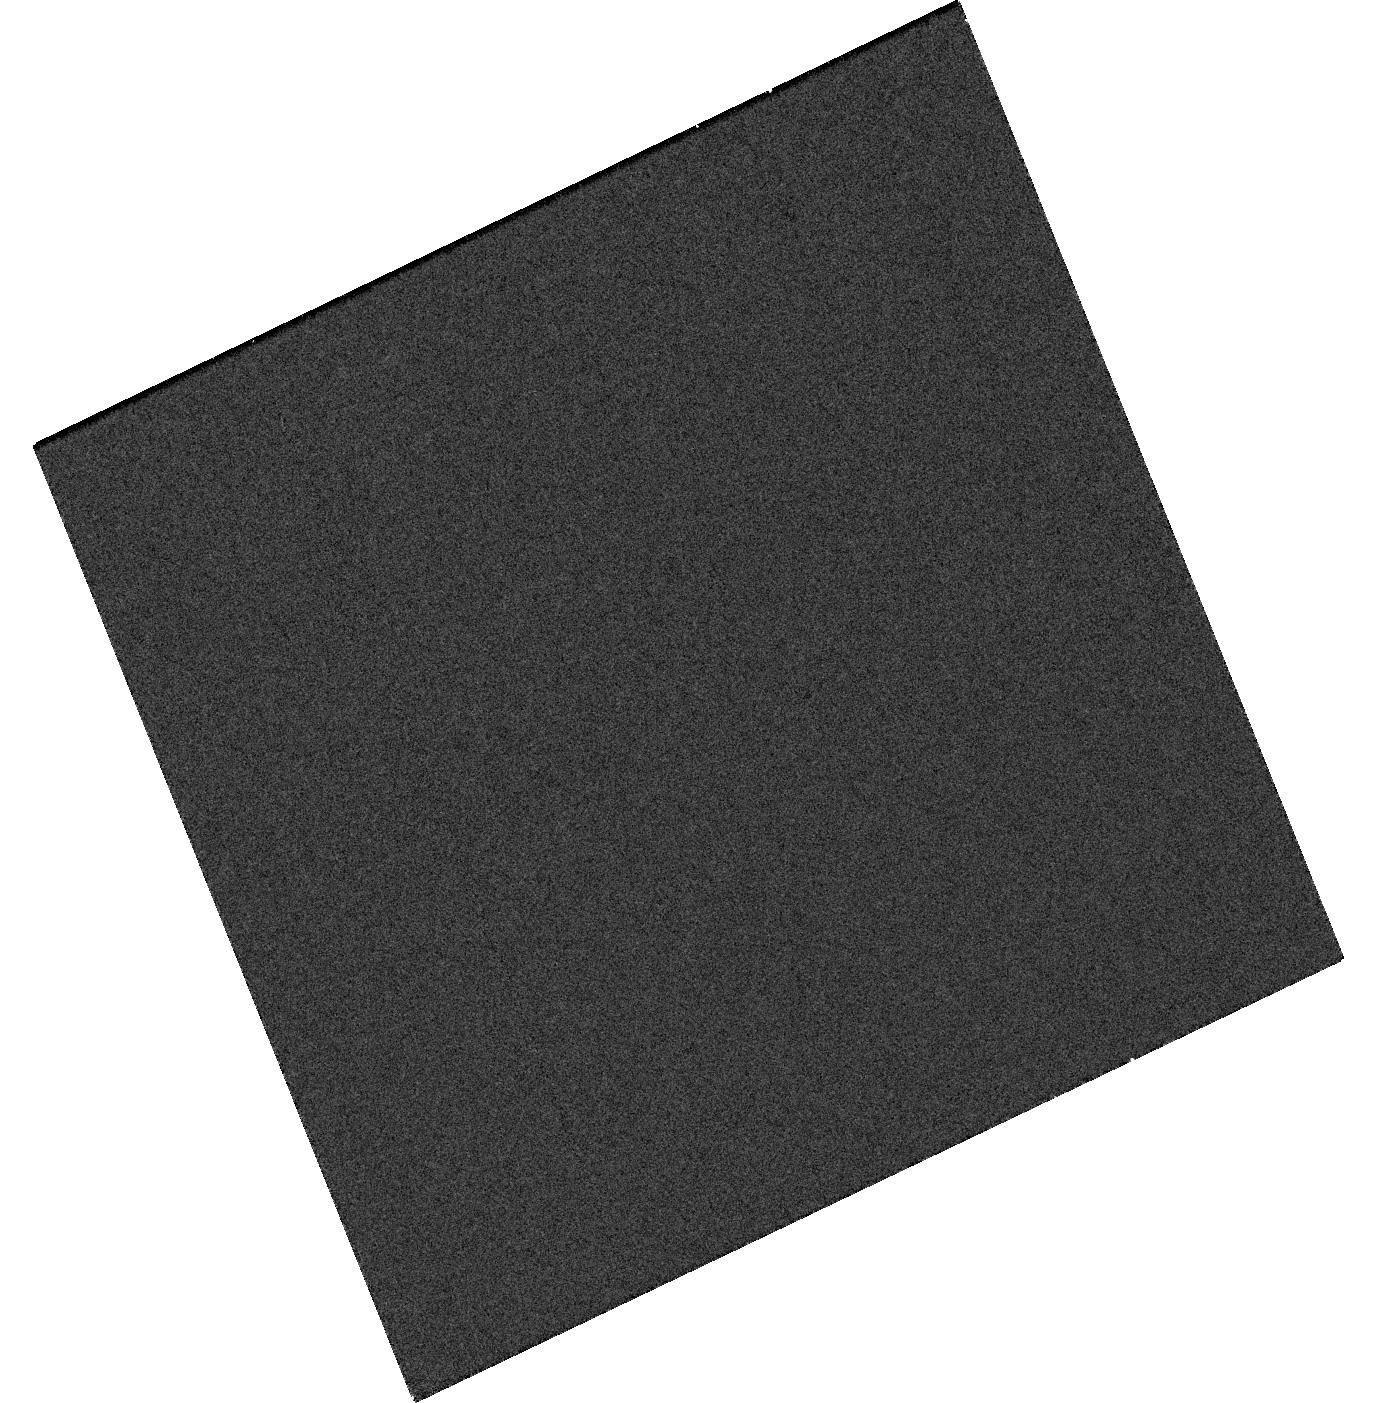
Target: SN2025ADJ
Instrument: WFC3/UVIS
Filter: F275W
Exposure: 11 min
Observation ID: hst_17796_08_wfc3_uvis_f275w_ifgq08

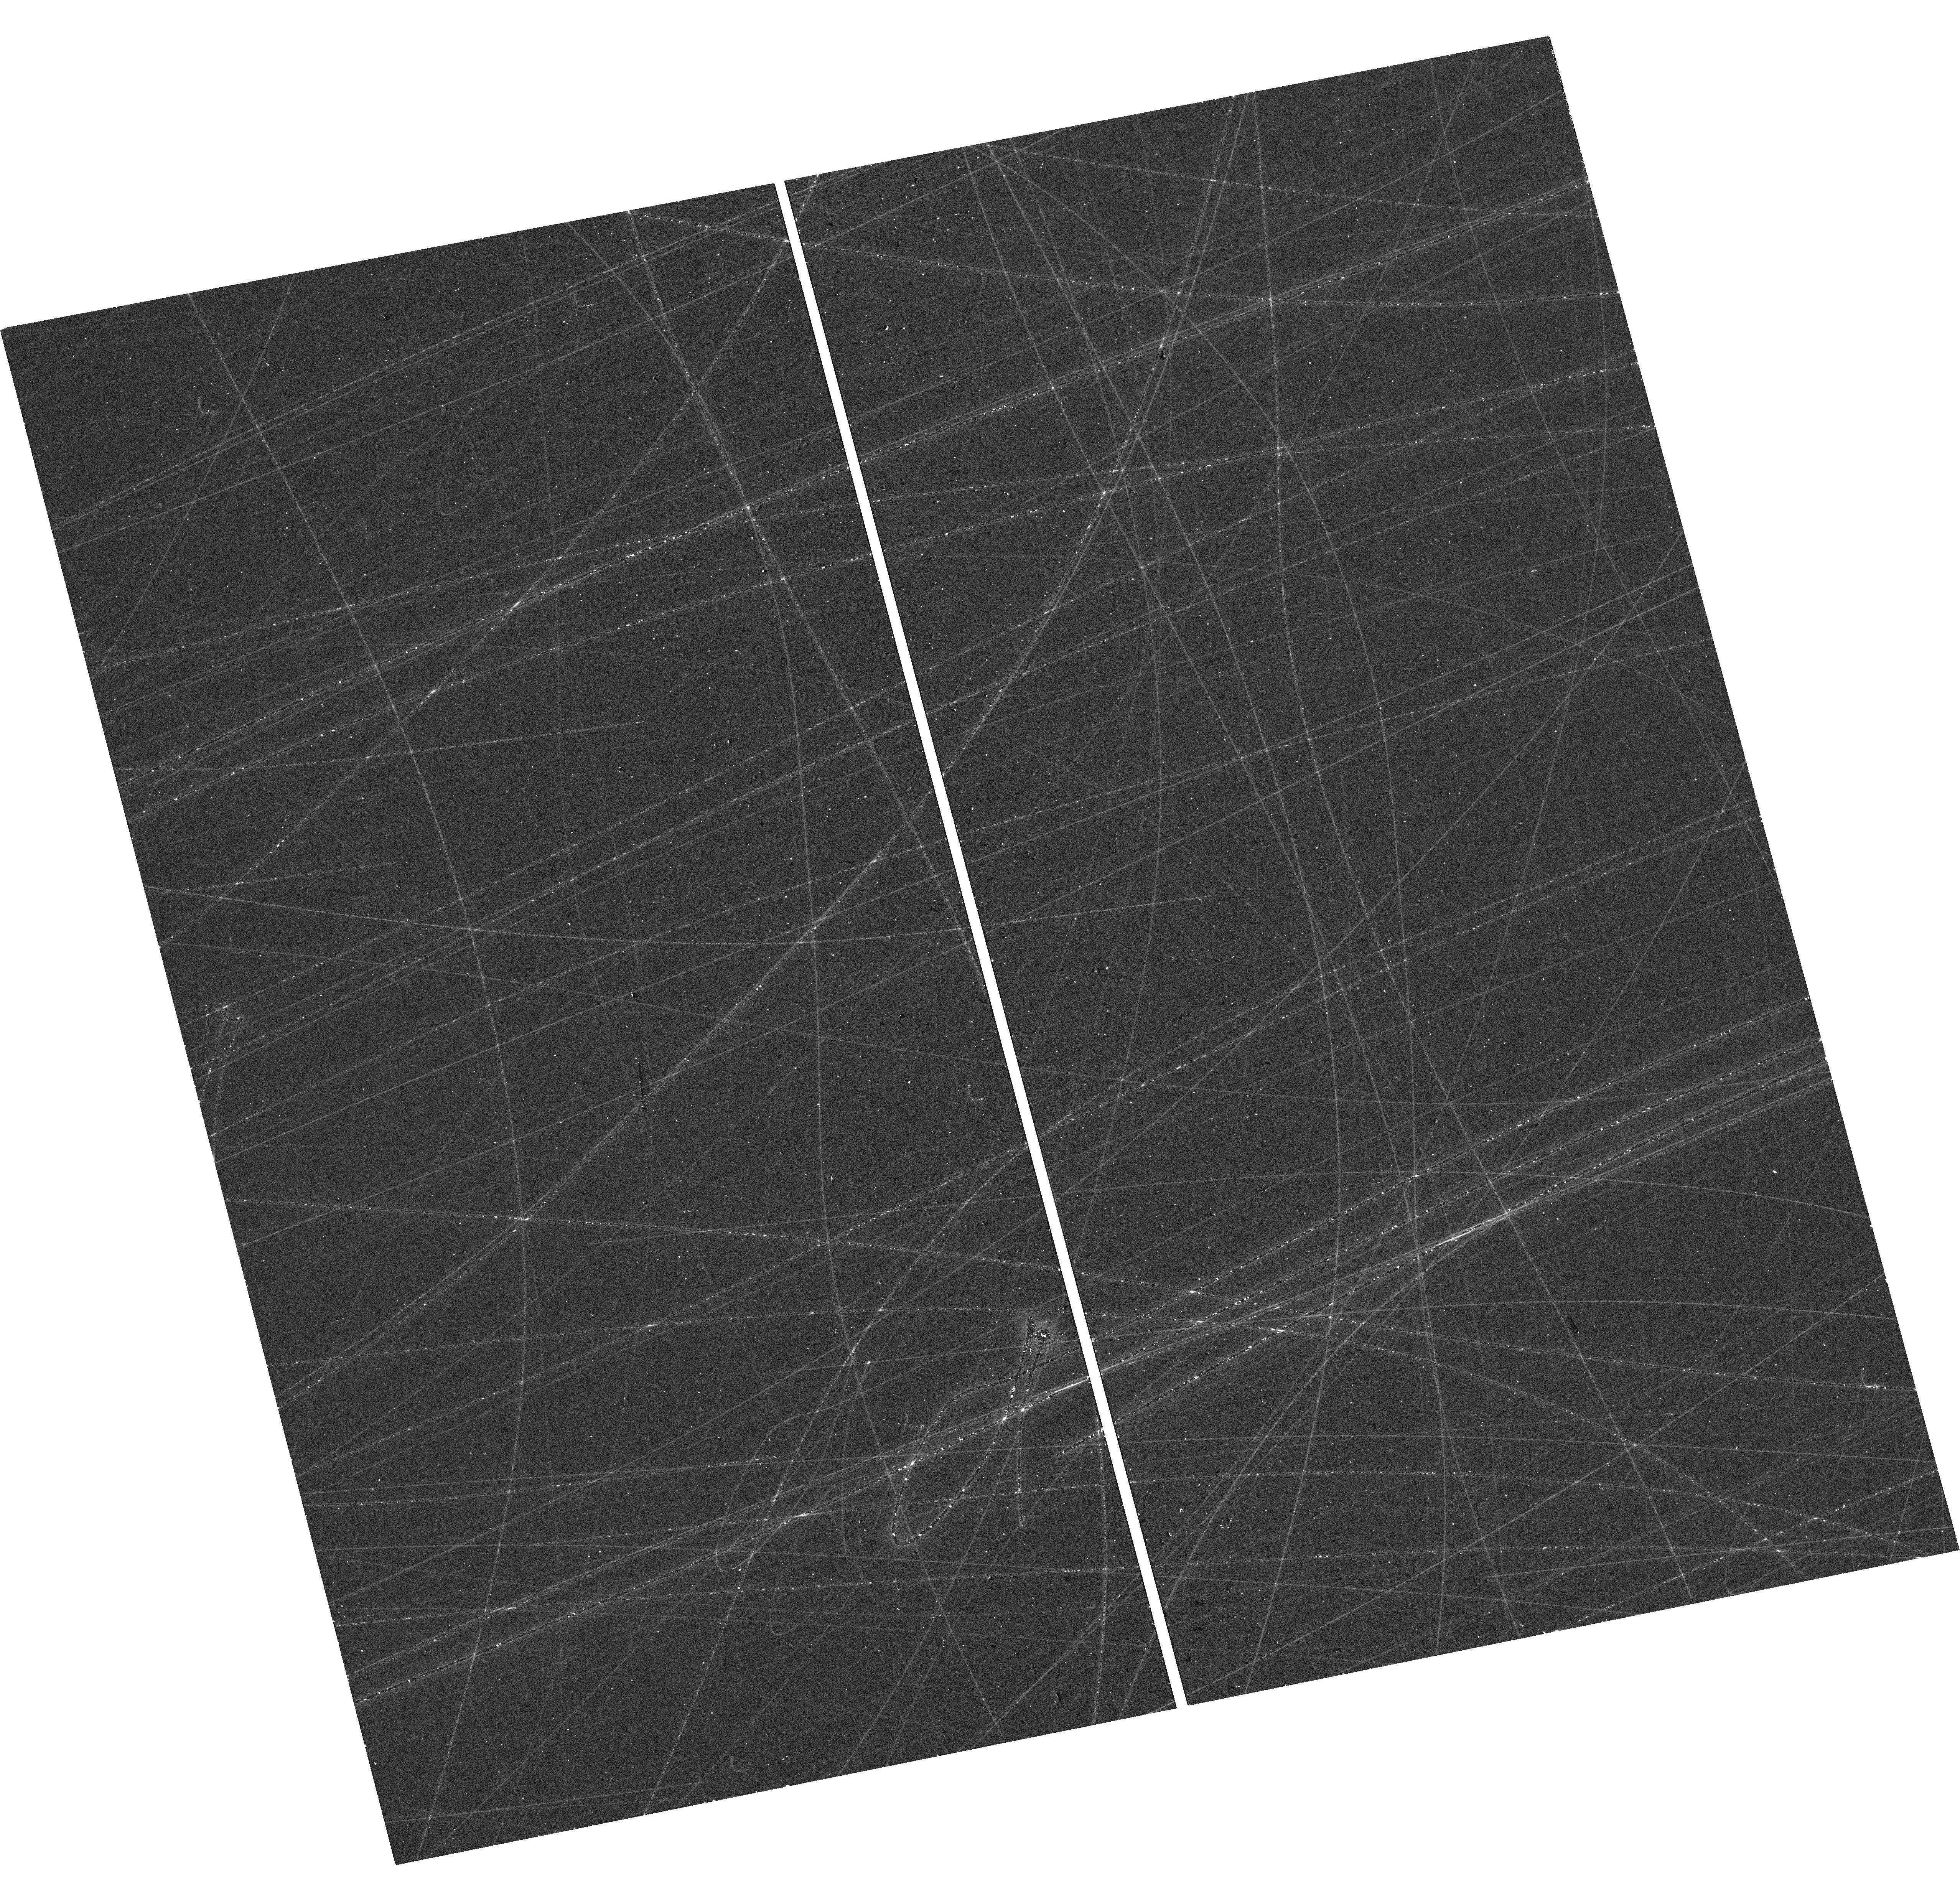
Target: SN2025QTT
Instrument: WFC3/UVIS
Filter: F390W
Exposure: 12 min
Observation ID: hst_17796_24_wfc3_uvis_f390w_ifgq24

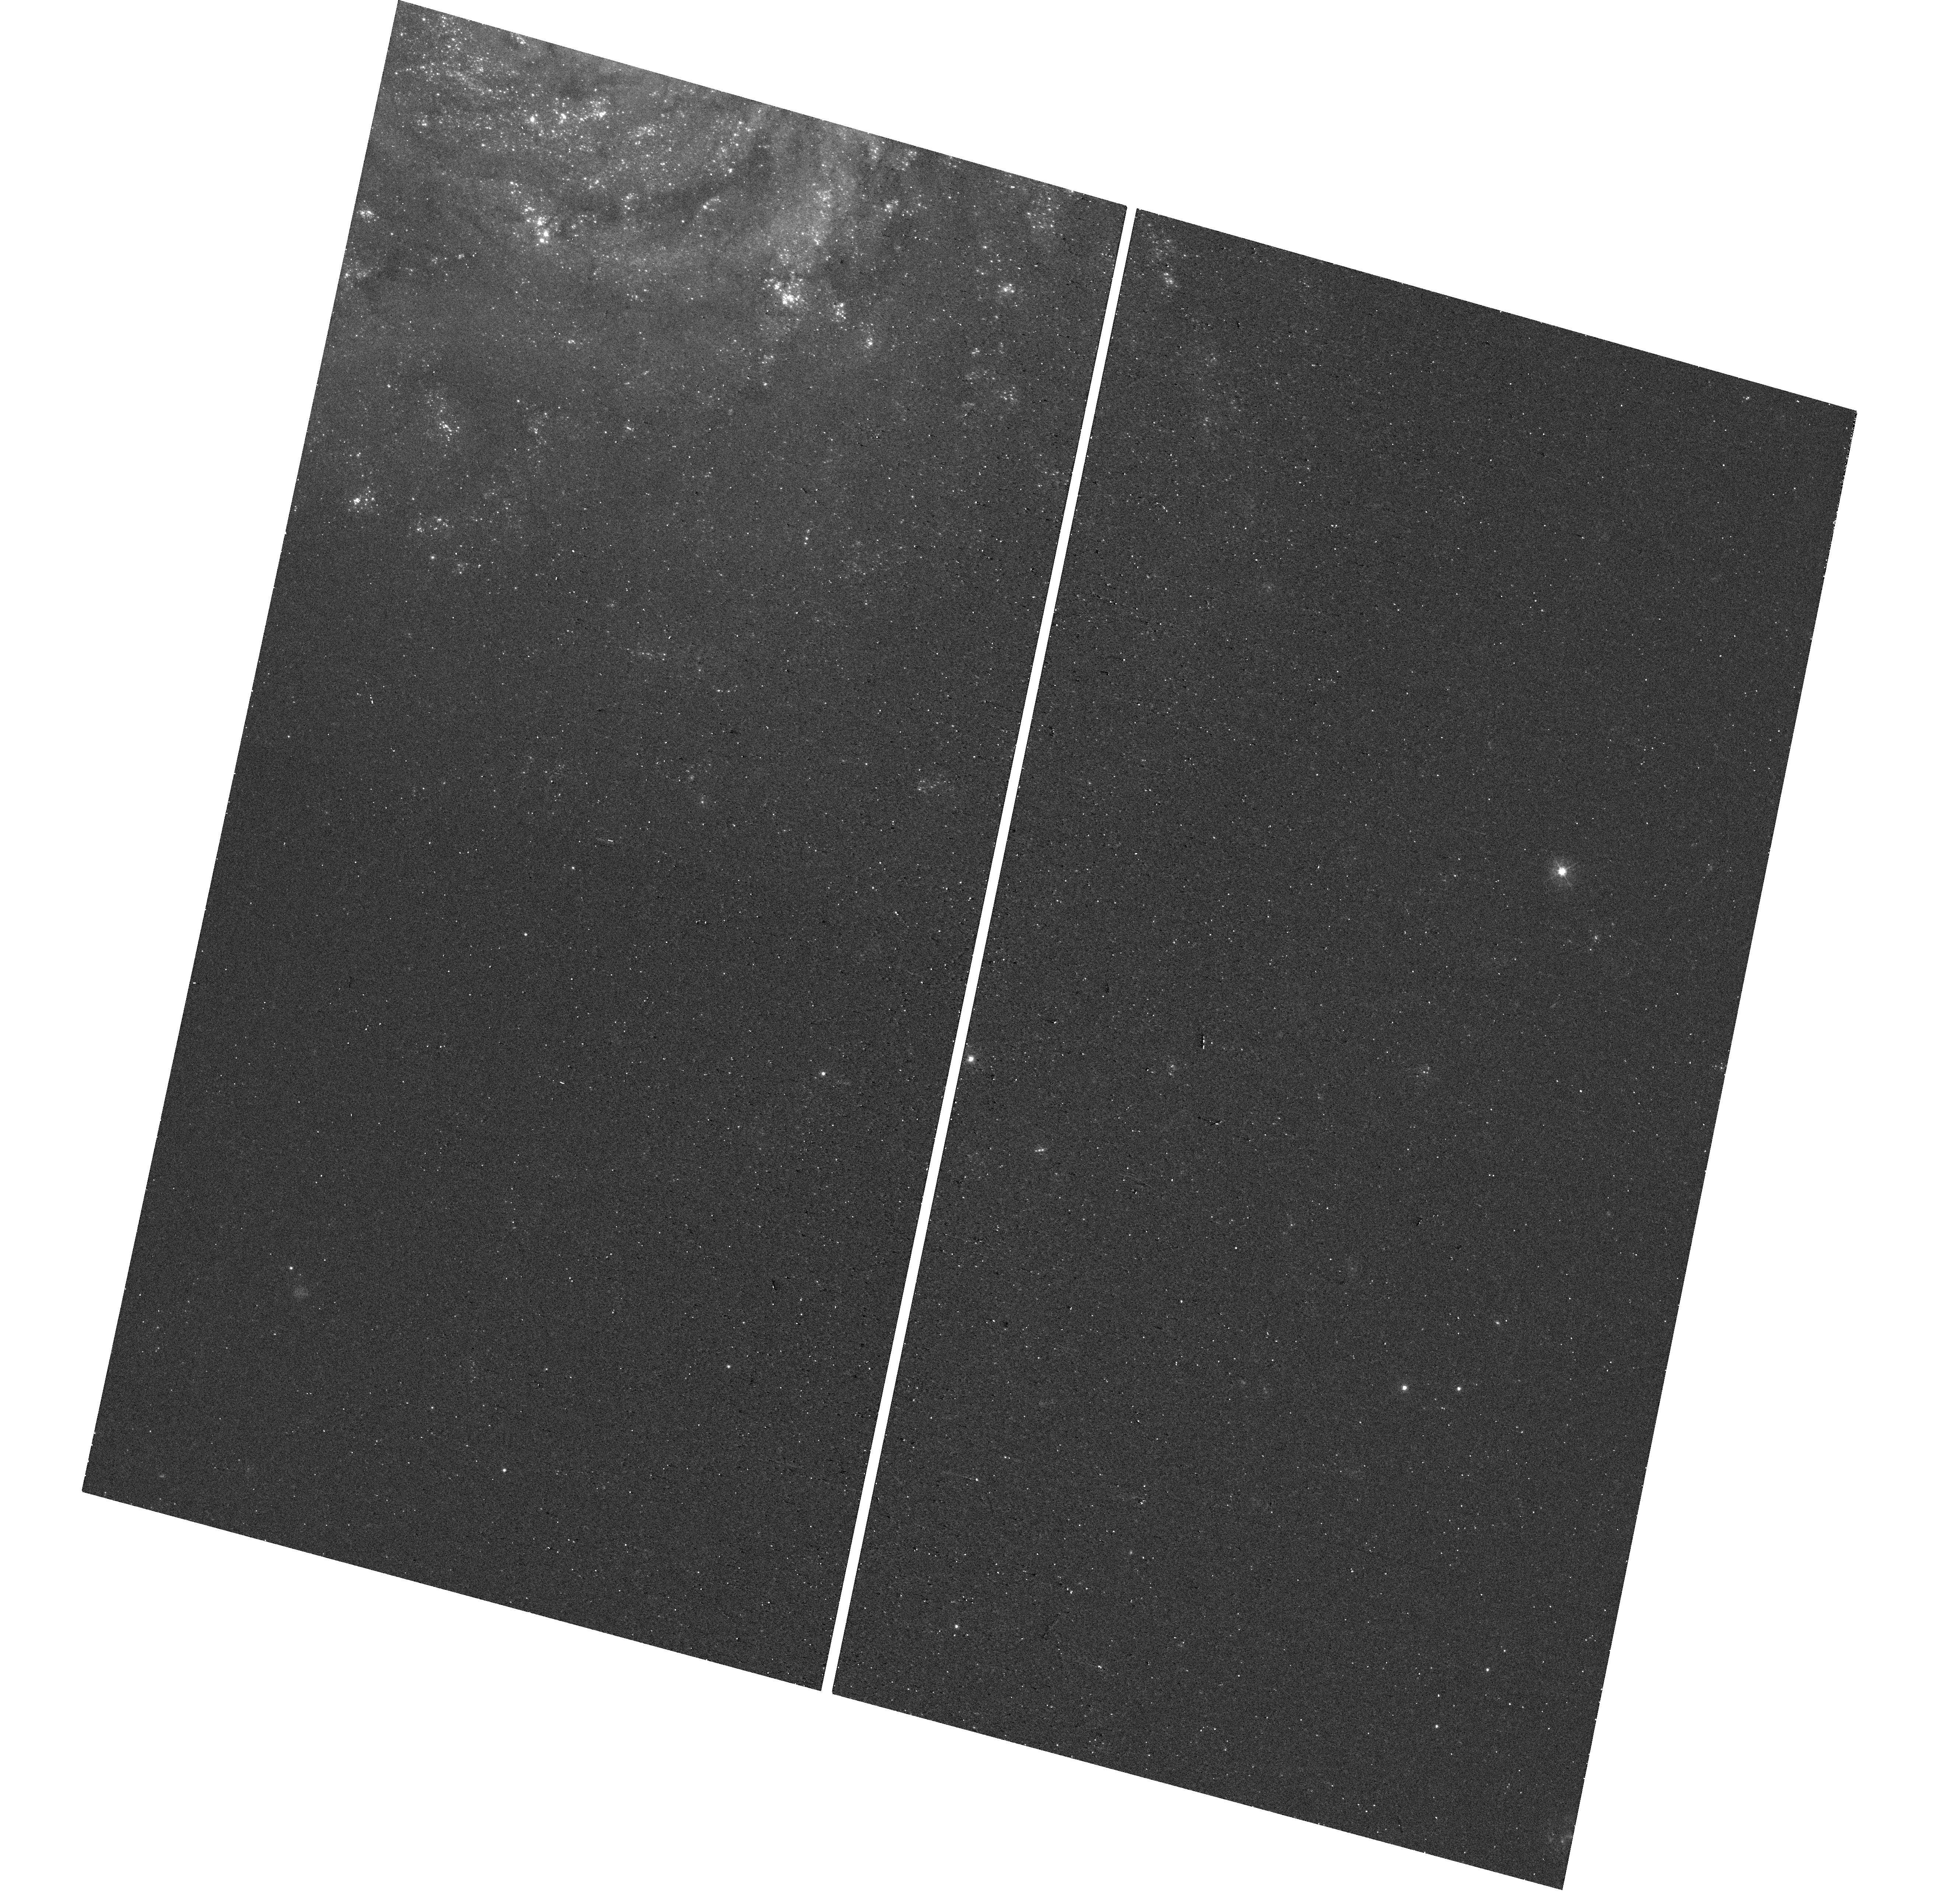
Target: SN2025PHT
Instrument: WFC3/UVIS
Filter: F390W
Exposure: 12 min
Observation ID: hst_17796_21_wfc3_uvis_f390w_ifgq21

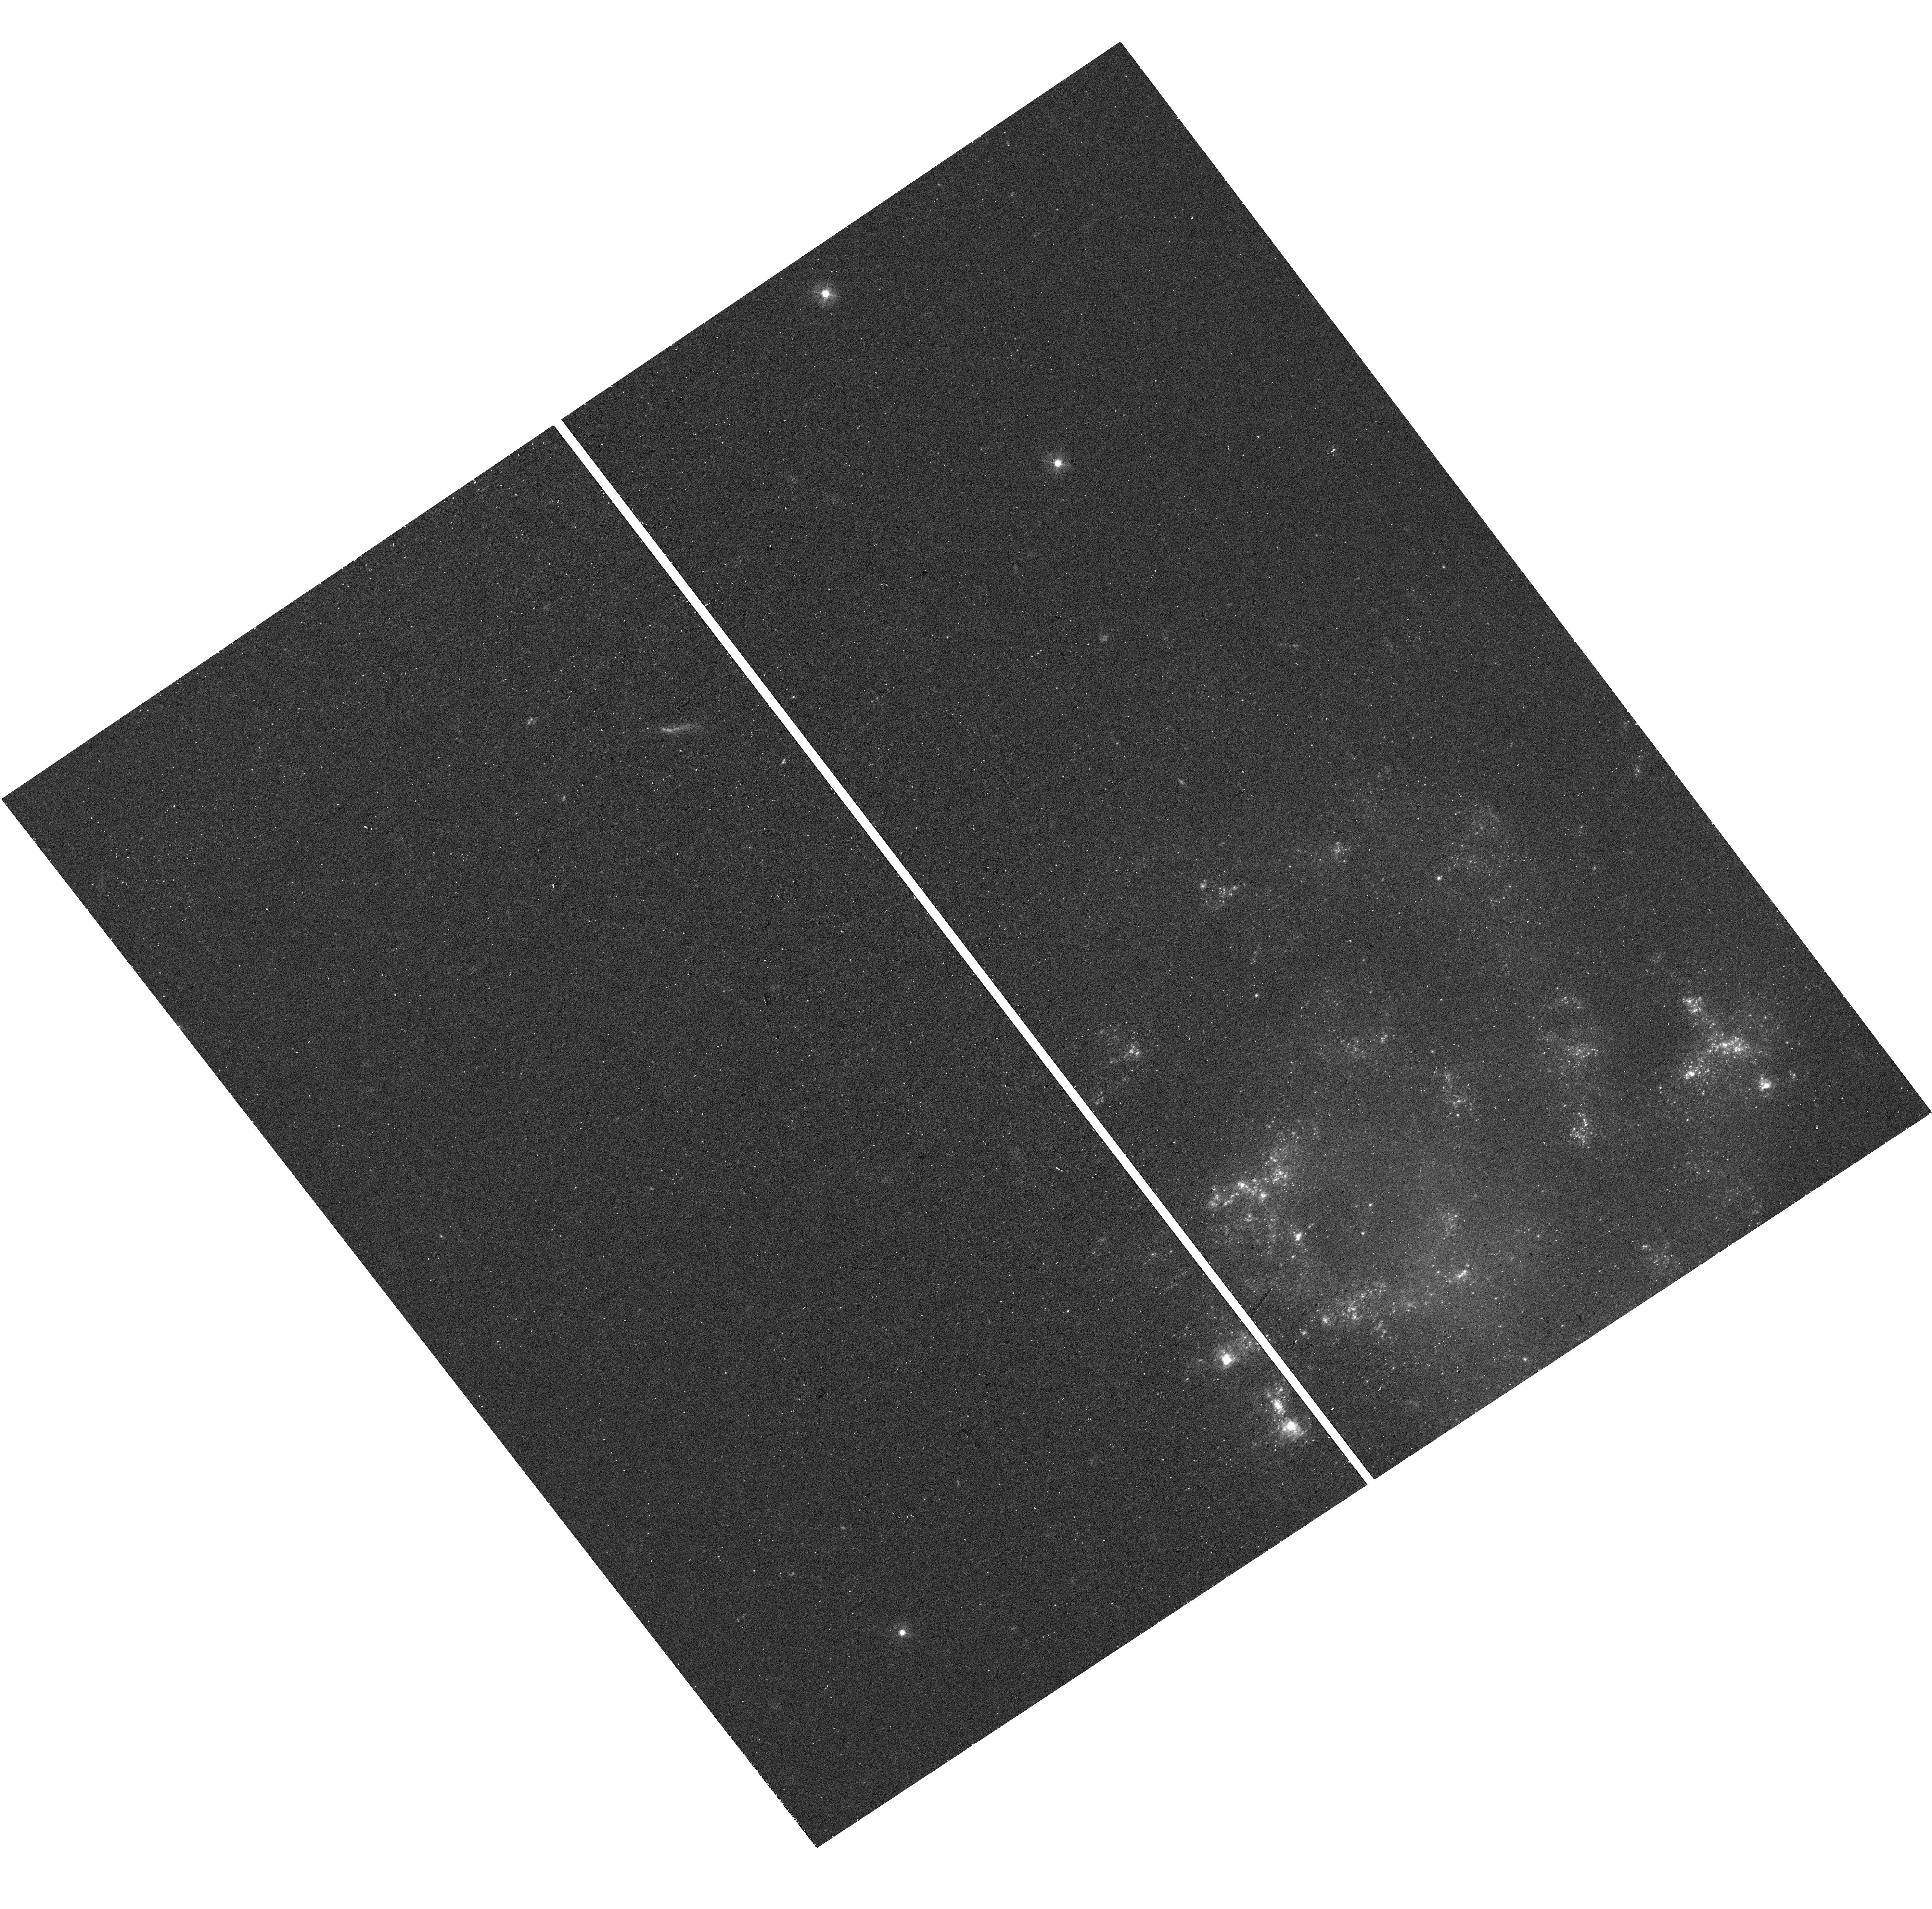
Target: SN2024ABBV
Instrument: WFC3/UVIS
Filter: F390W
Exposure: 18 min
Observation ID: hst_17796_11_wfc3_uvis_f390w_ifgq11

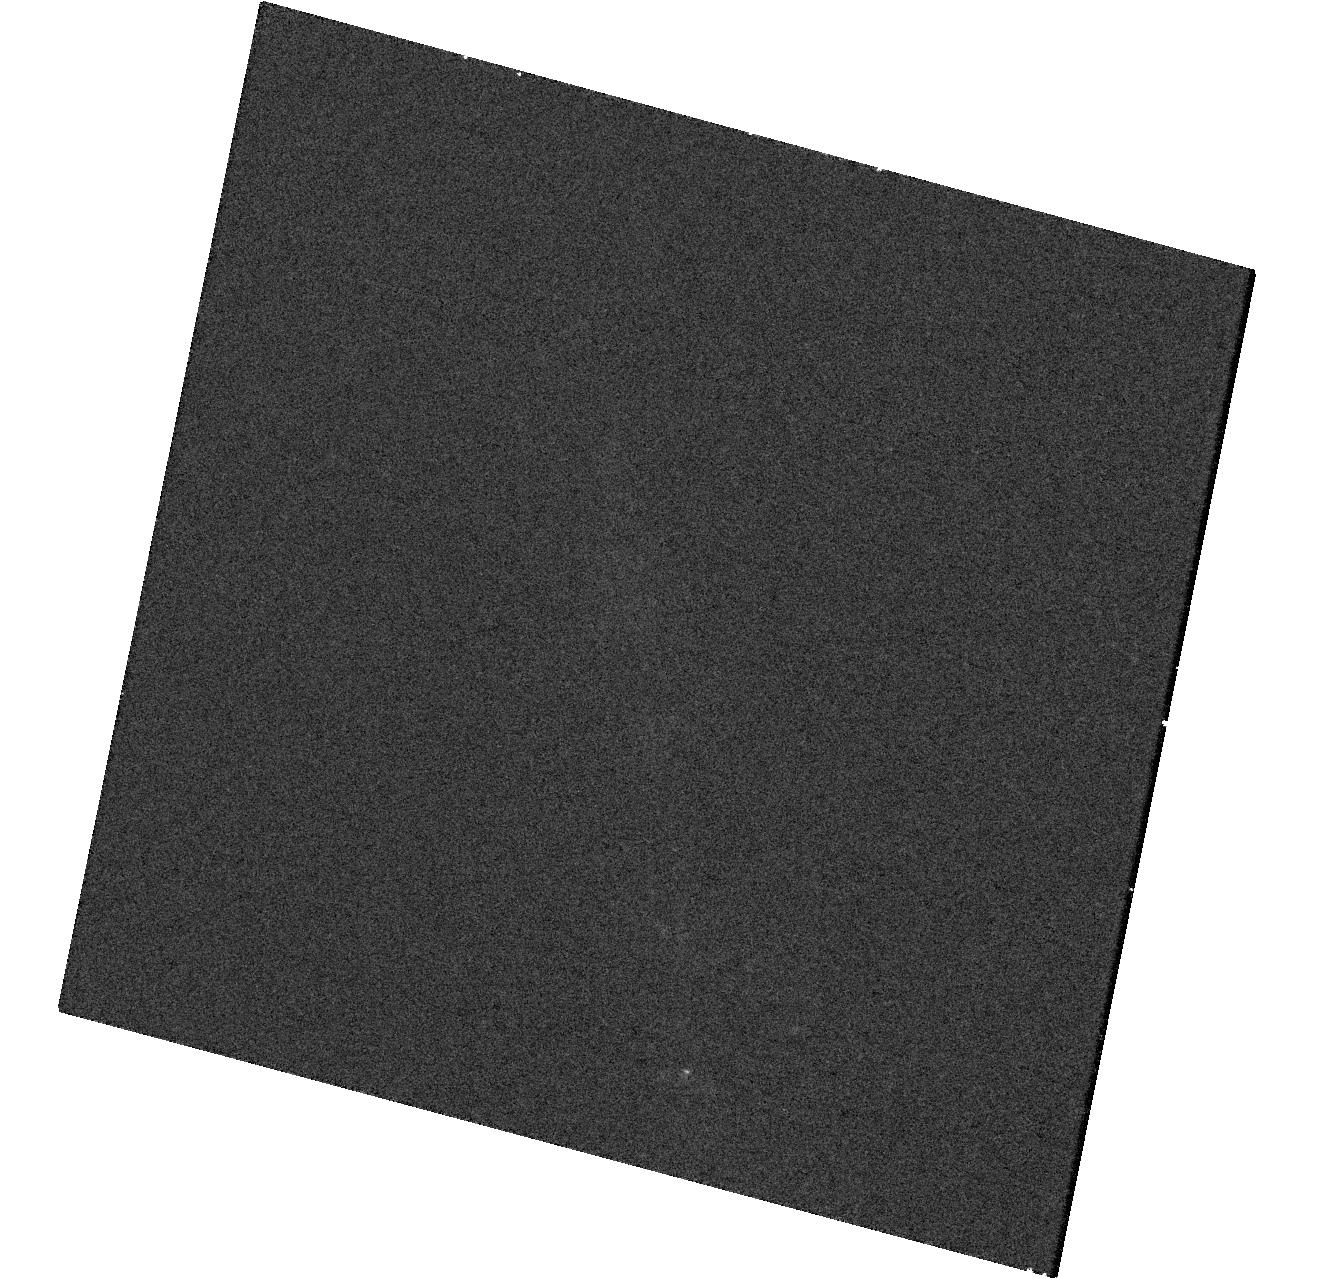
Target: SN2025NGI
Instrument: WFC3/UVIS
Filter: F275W
Exposure: 11 min
Observation ID: hst_17796_12_wfc3_uvis_f275w_ifgq12

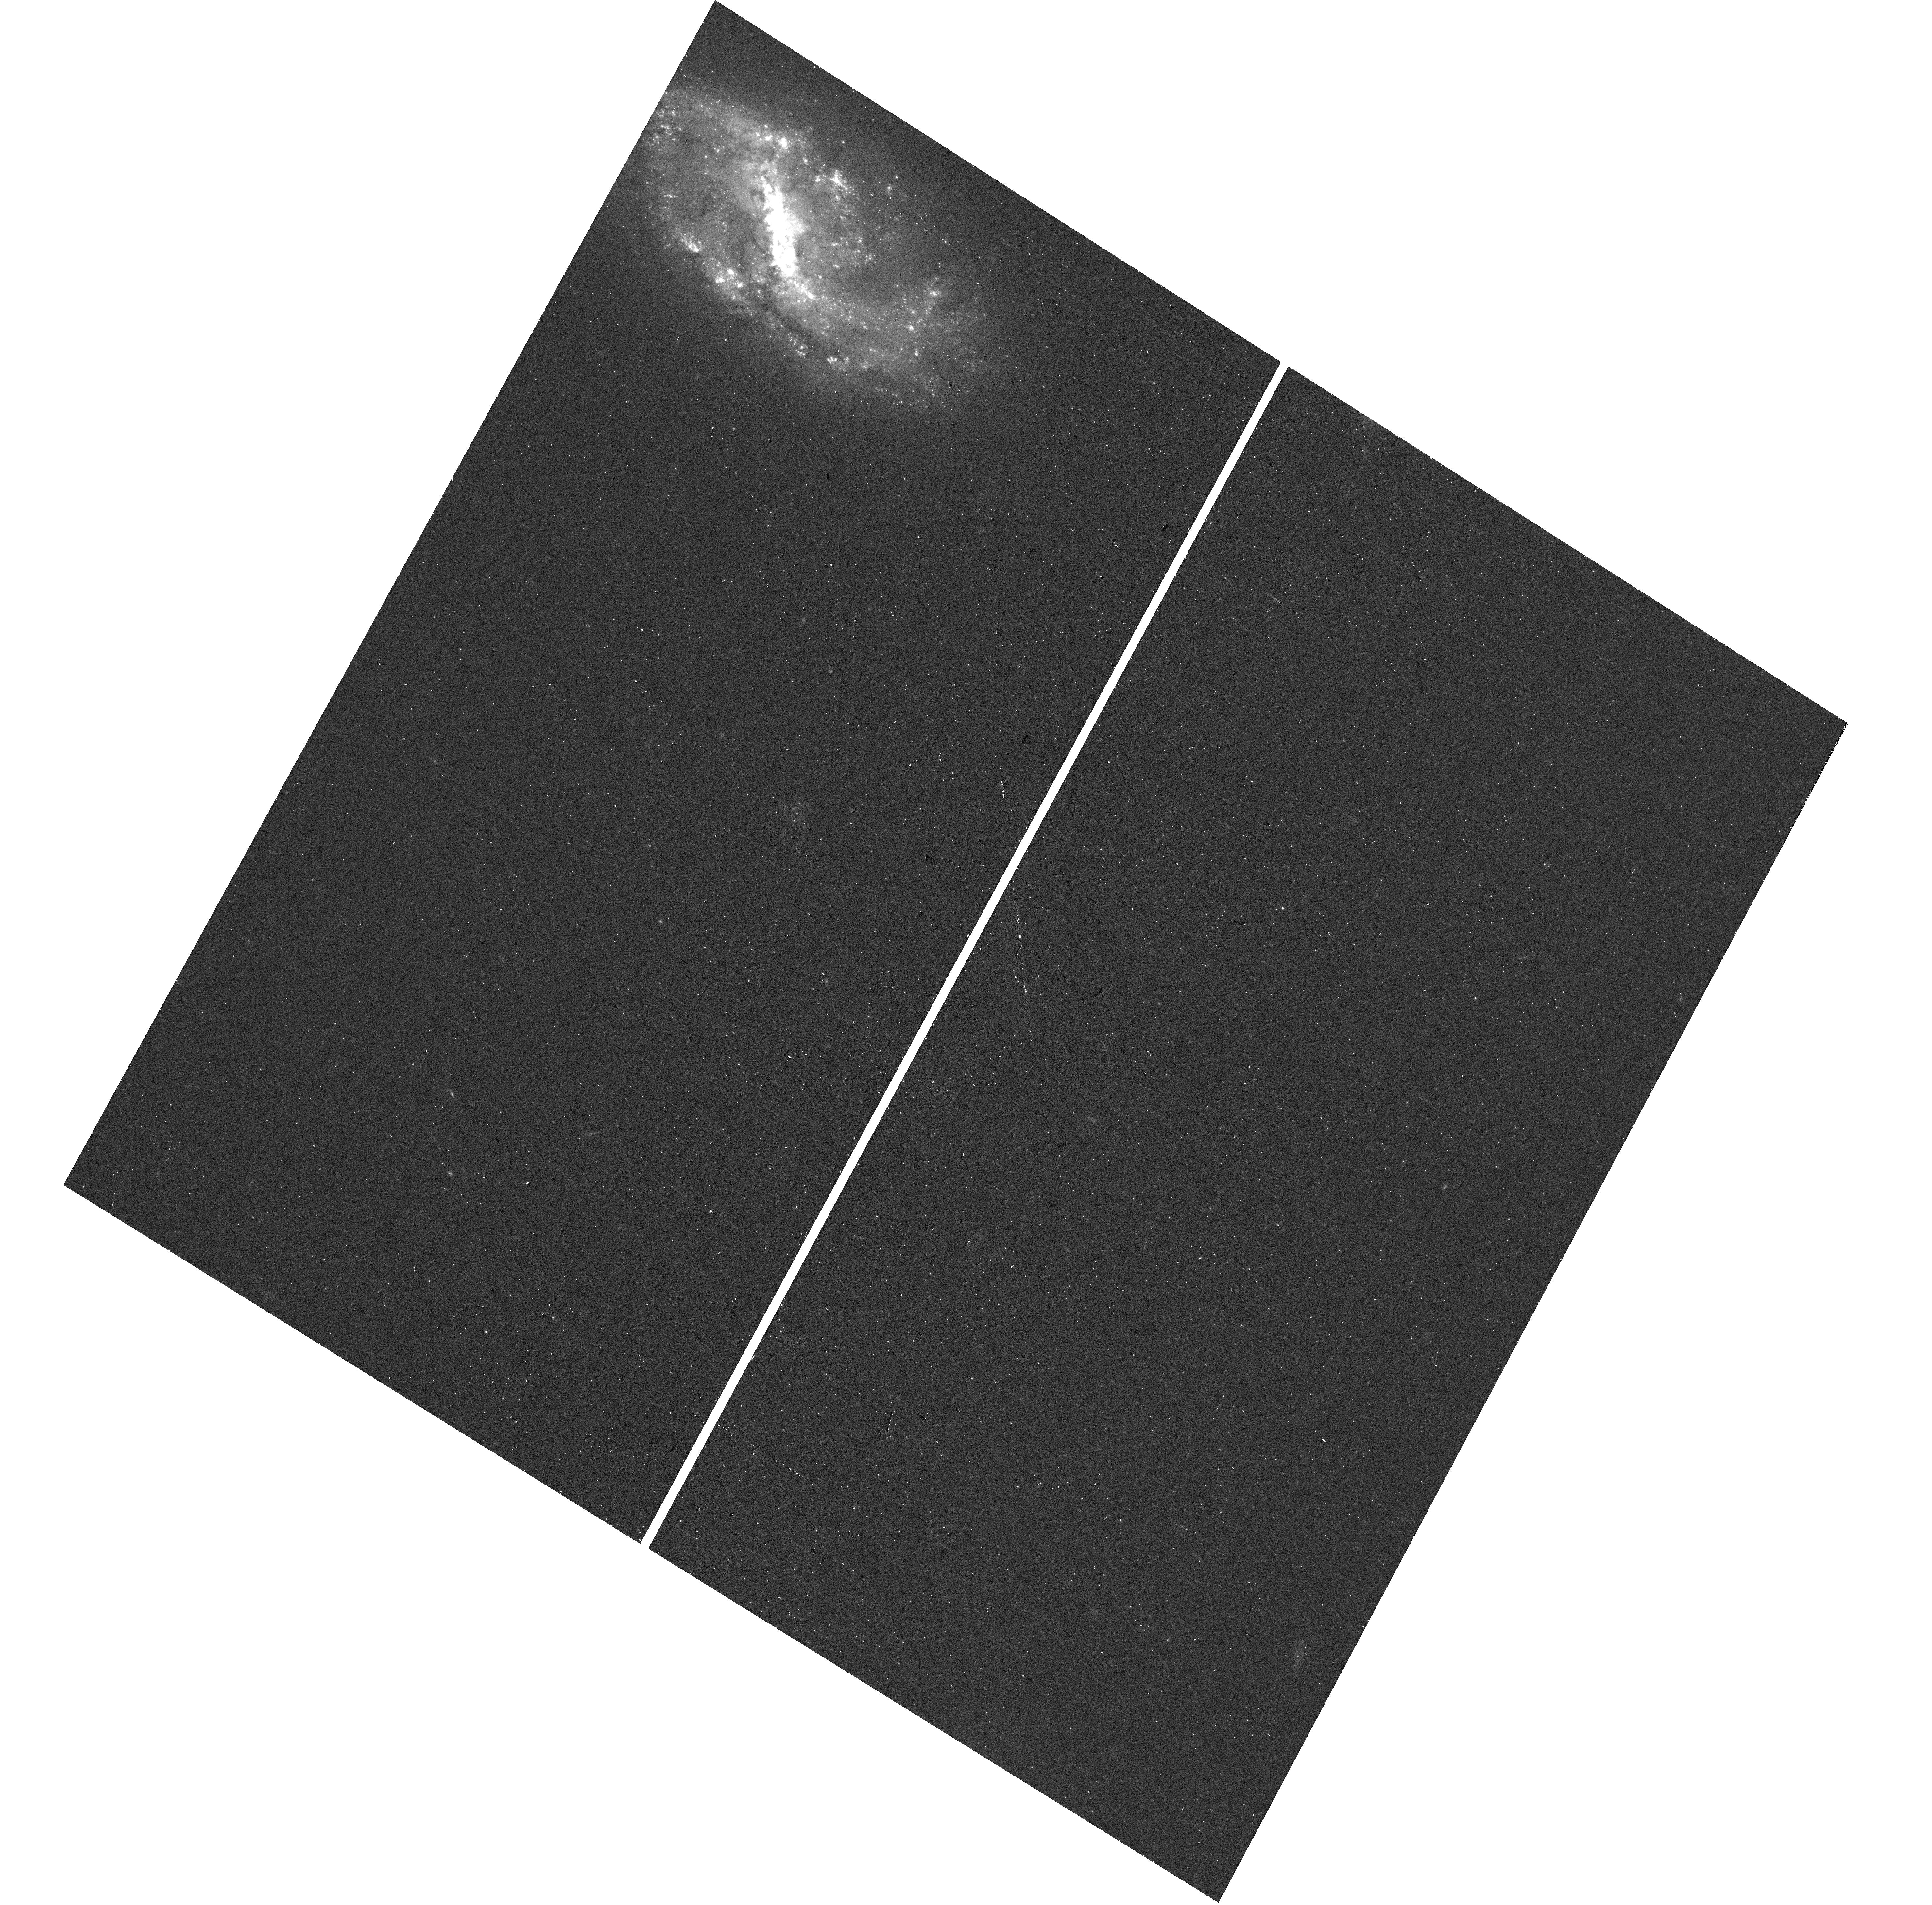
Target: SN2025TIS
Instrument: WFC3/UVIS
Filter: F390W
Exposure: 12 min
Observation ID: hst_17796_23_wfc3_uvis_f390w_ifgq23

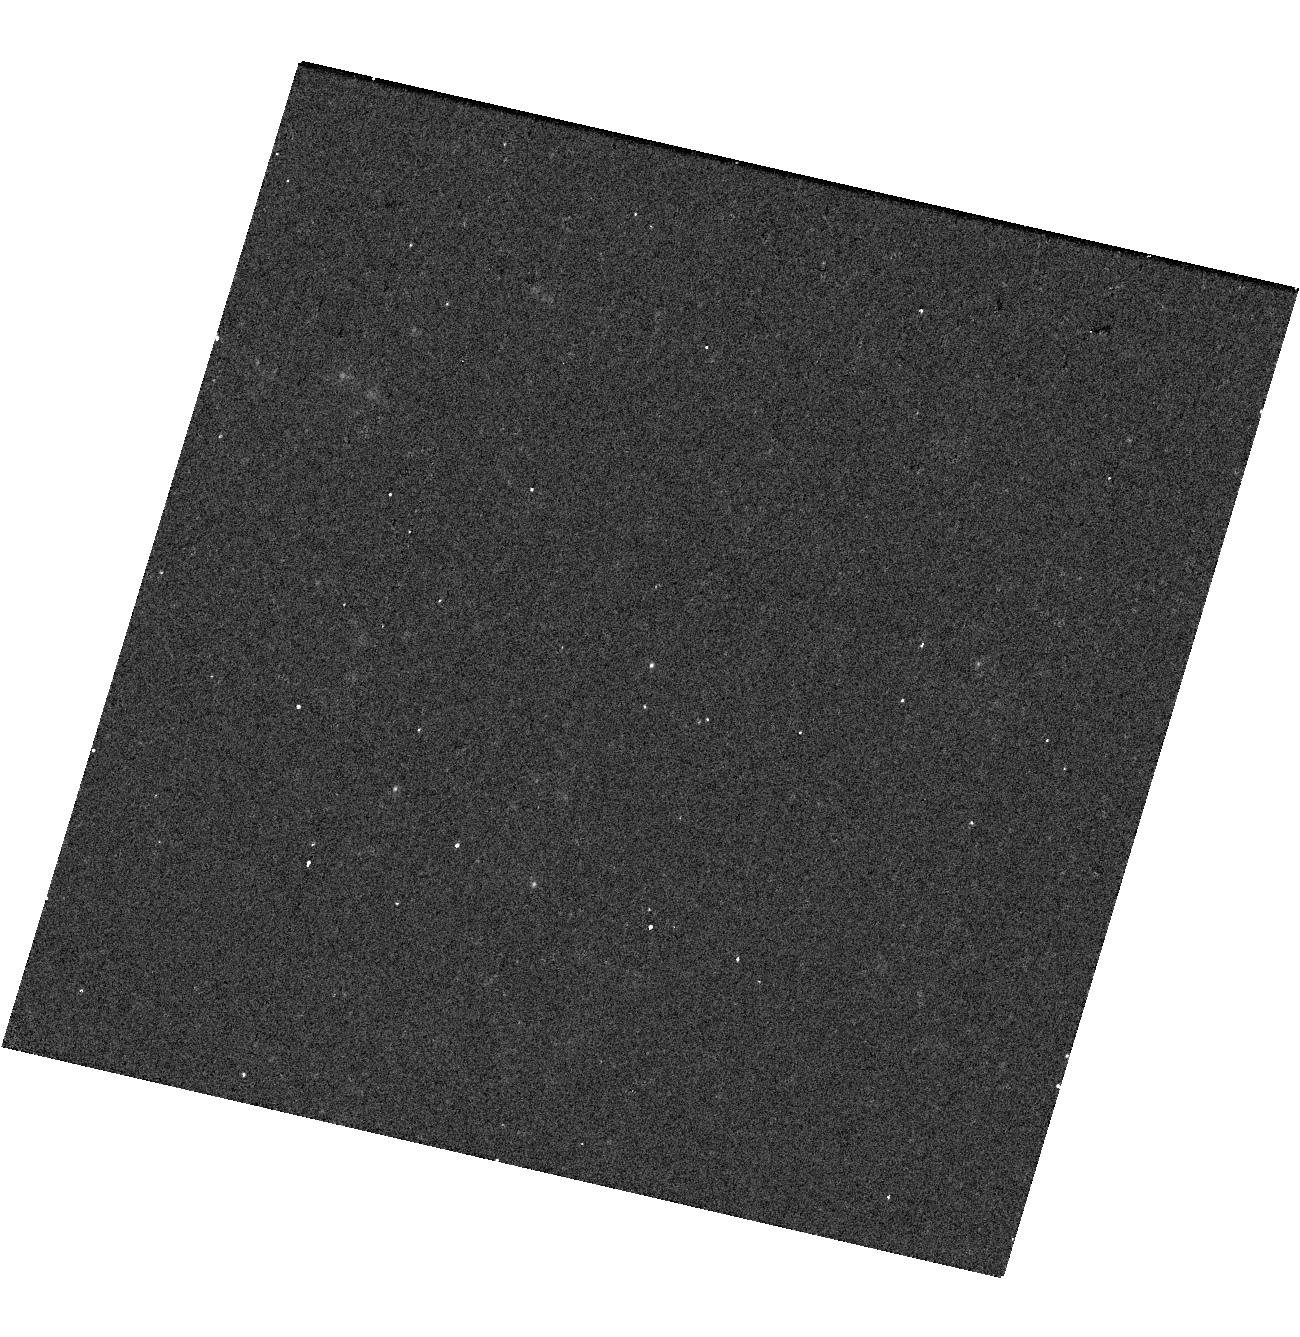
Target: SN2024AEEE
Instrument: WFC3/UVIS
Filter: F225W
Exposure: 6 min
Observation ID: hst_17796_06_wfc3_uvis_f225w_ifgq06

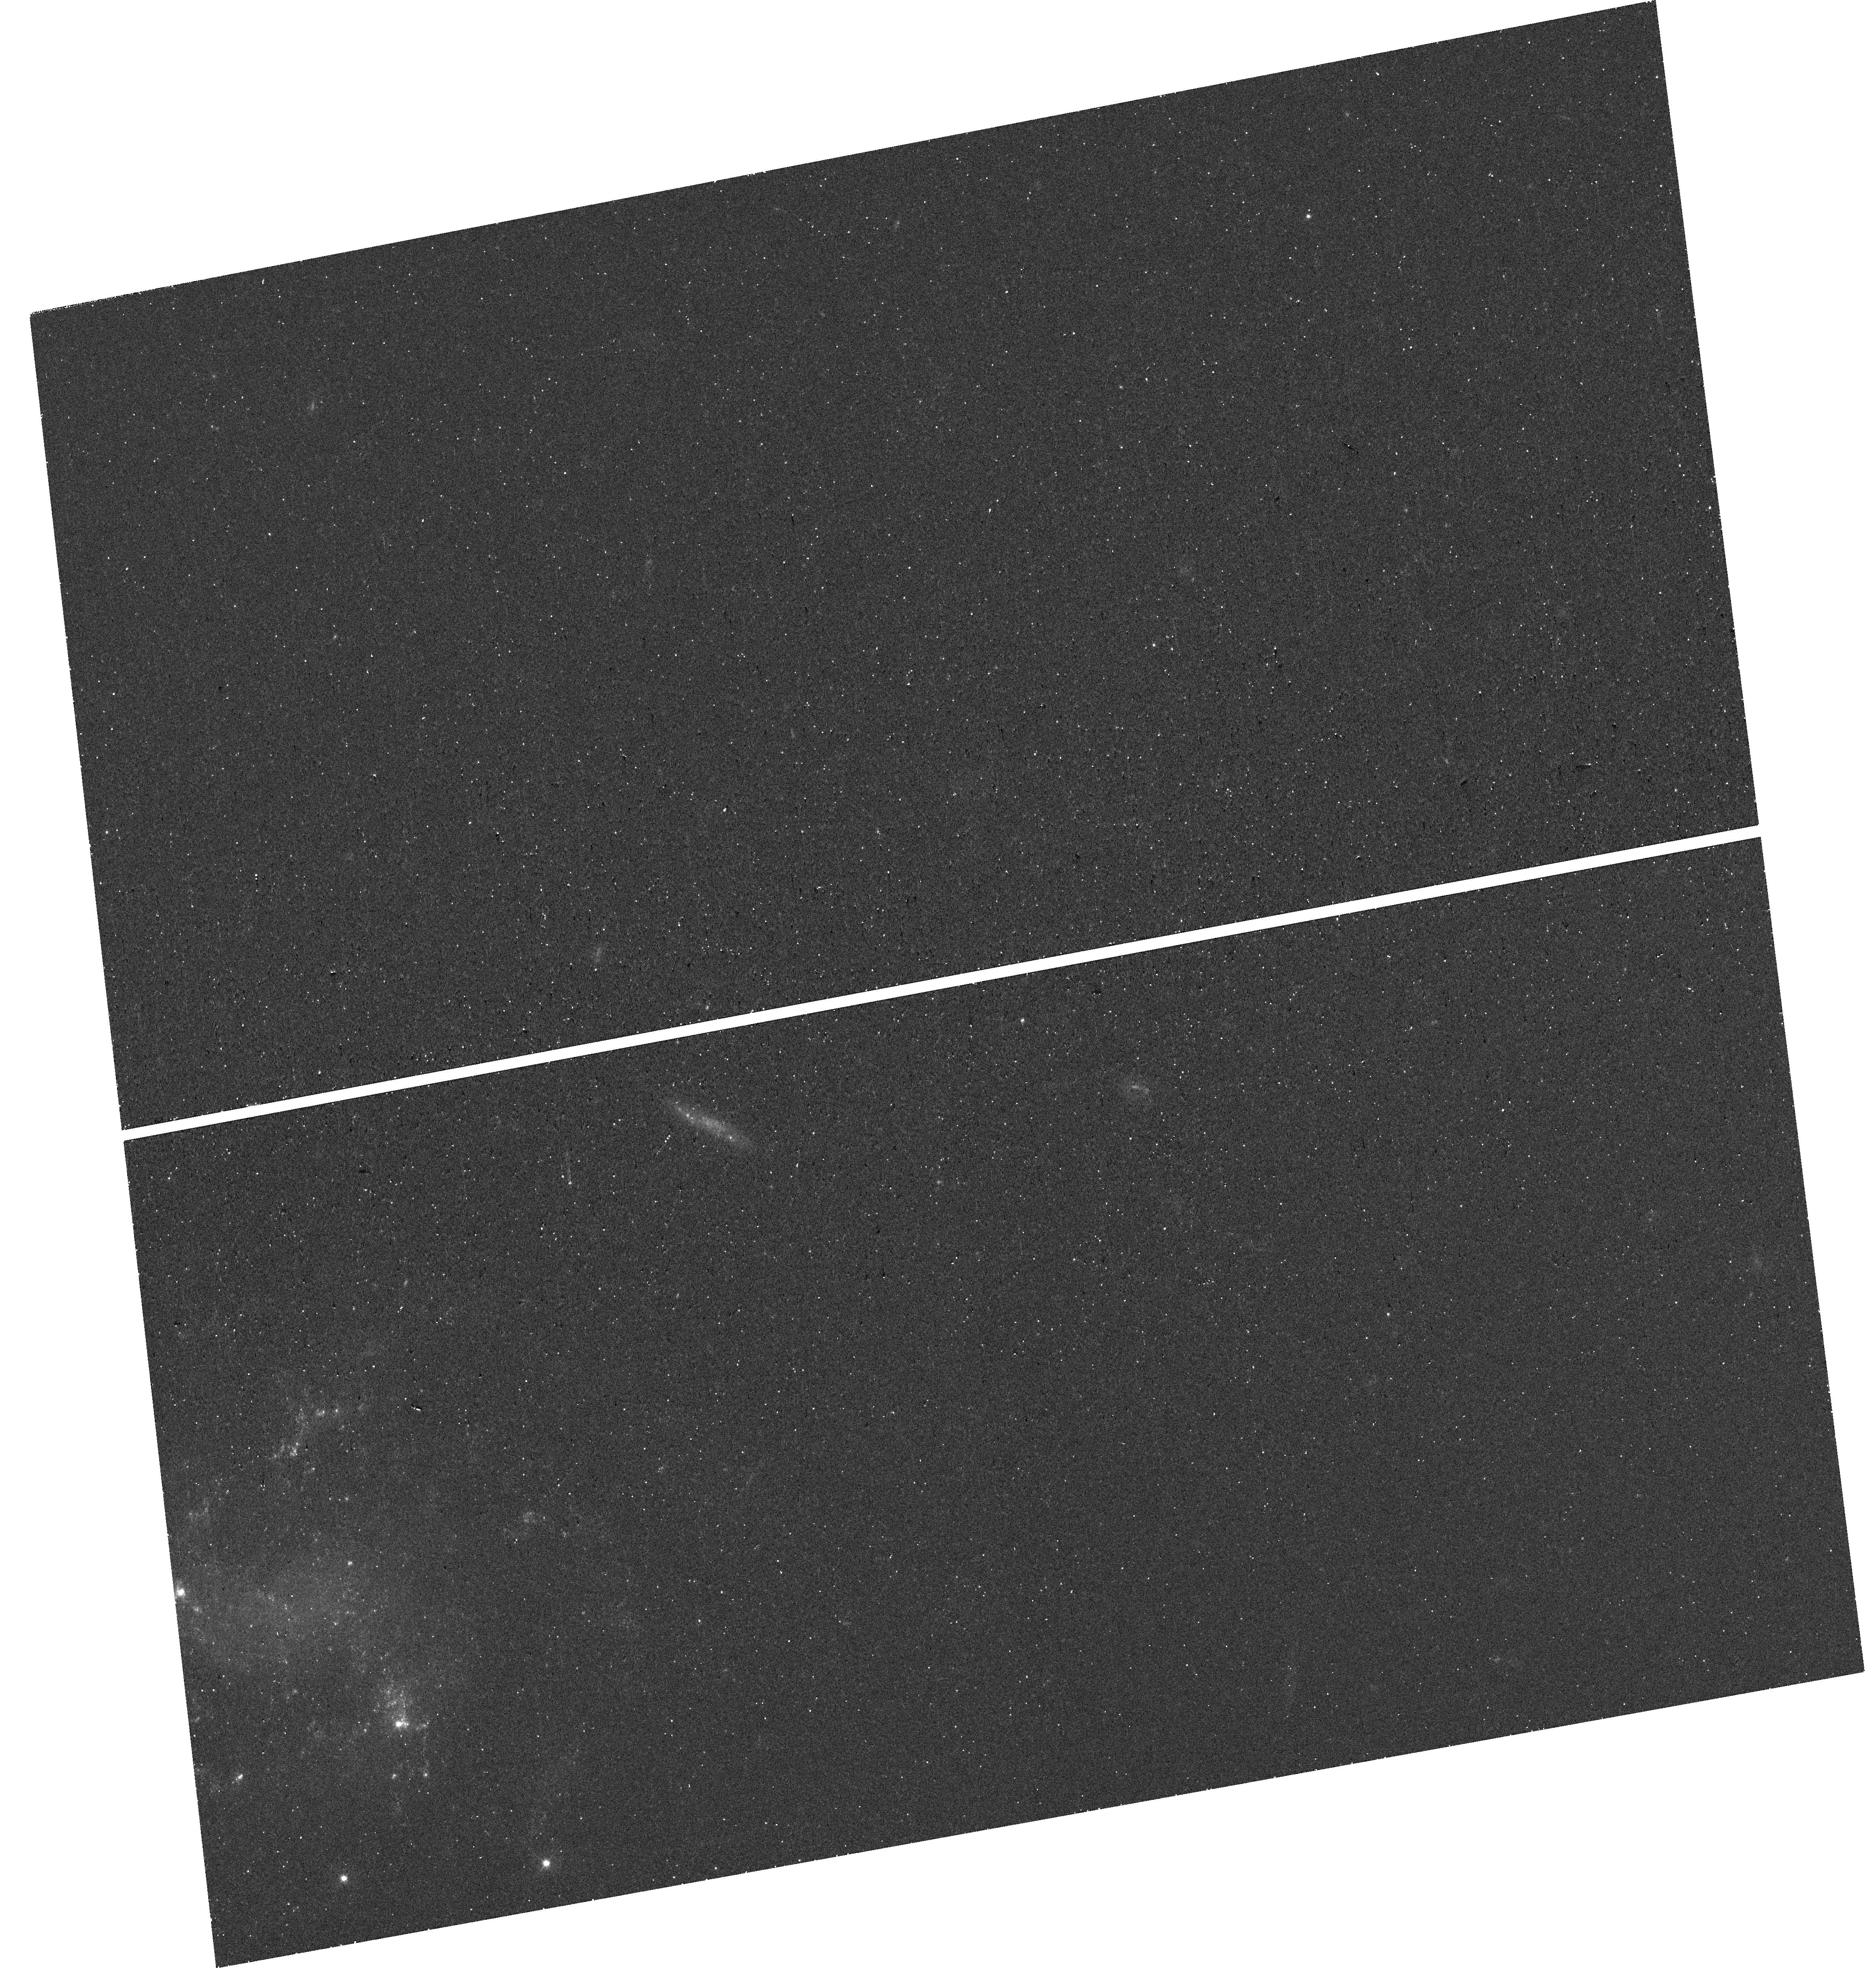
Target: SN2025GVS
Instrument: WFC3/UVIS
Filter: F390W
Exposure: 18 min
Observation ID: hst_17796_09_wfc3_uvis_f390w_ifgq09

Tracing the mass-loss history from type II supernova explosions back through the red supergaint phase. (PI: Valenti, Stefano)

We are requesting 21 orbits of HST WFC3 UV photometry to observe 10 non-interacting hydrogen rich Supernovae ( SNe II) from 50 to 300 days after explosion. This endeavor aims to yield invaluable insights into the mass loss history preceding the explosion, a phase of stellar evolution notoriously challenging to model. Recent observations of type II supernovae have revealed indications of significant circumstellar medium (CSM) interaction, suggesting red supergiant (RSG) progenitor stars experienced mass loss rates ranging from 10^-3 to 10^-1 solar masses in their final years before explosion, significantly higher than the 10^-6 solar masses per year typically observed in RSGs. To reconcile these findings, it is imperative to investigate mass loss from the progenitor star decades prior to the explosion, a task that requires observations within the 50-300 day timeframe post-explosion. Ultraviolet (UV) observations are the best way to trace CSM interaction via strong MgII emission, as predicted by models. This model's validity has been underscored by recent observations of SN2023ixf in M101 (~6.4 Mpc). Consequently, this non-disruptive Target of Opportunity (ToO) initiative aims to observe 10 SNe II post-explosion, to extend this investigation beyond a single object to encompass a larger sample of SNe II, thereby broadening our understanding of mass loss in red supergiants through the CSM interaction in typical type II supernovae. Given the limited lifespan of HST, this is the time to advance our knoledge on mass loss in RSG.